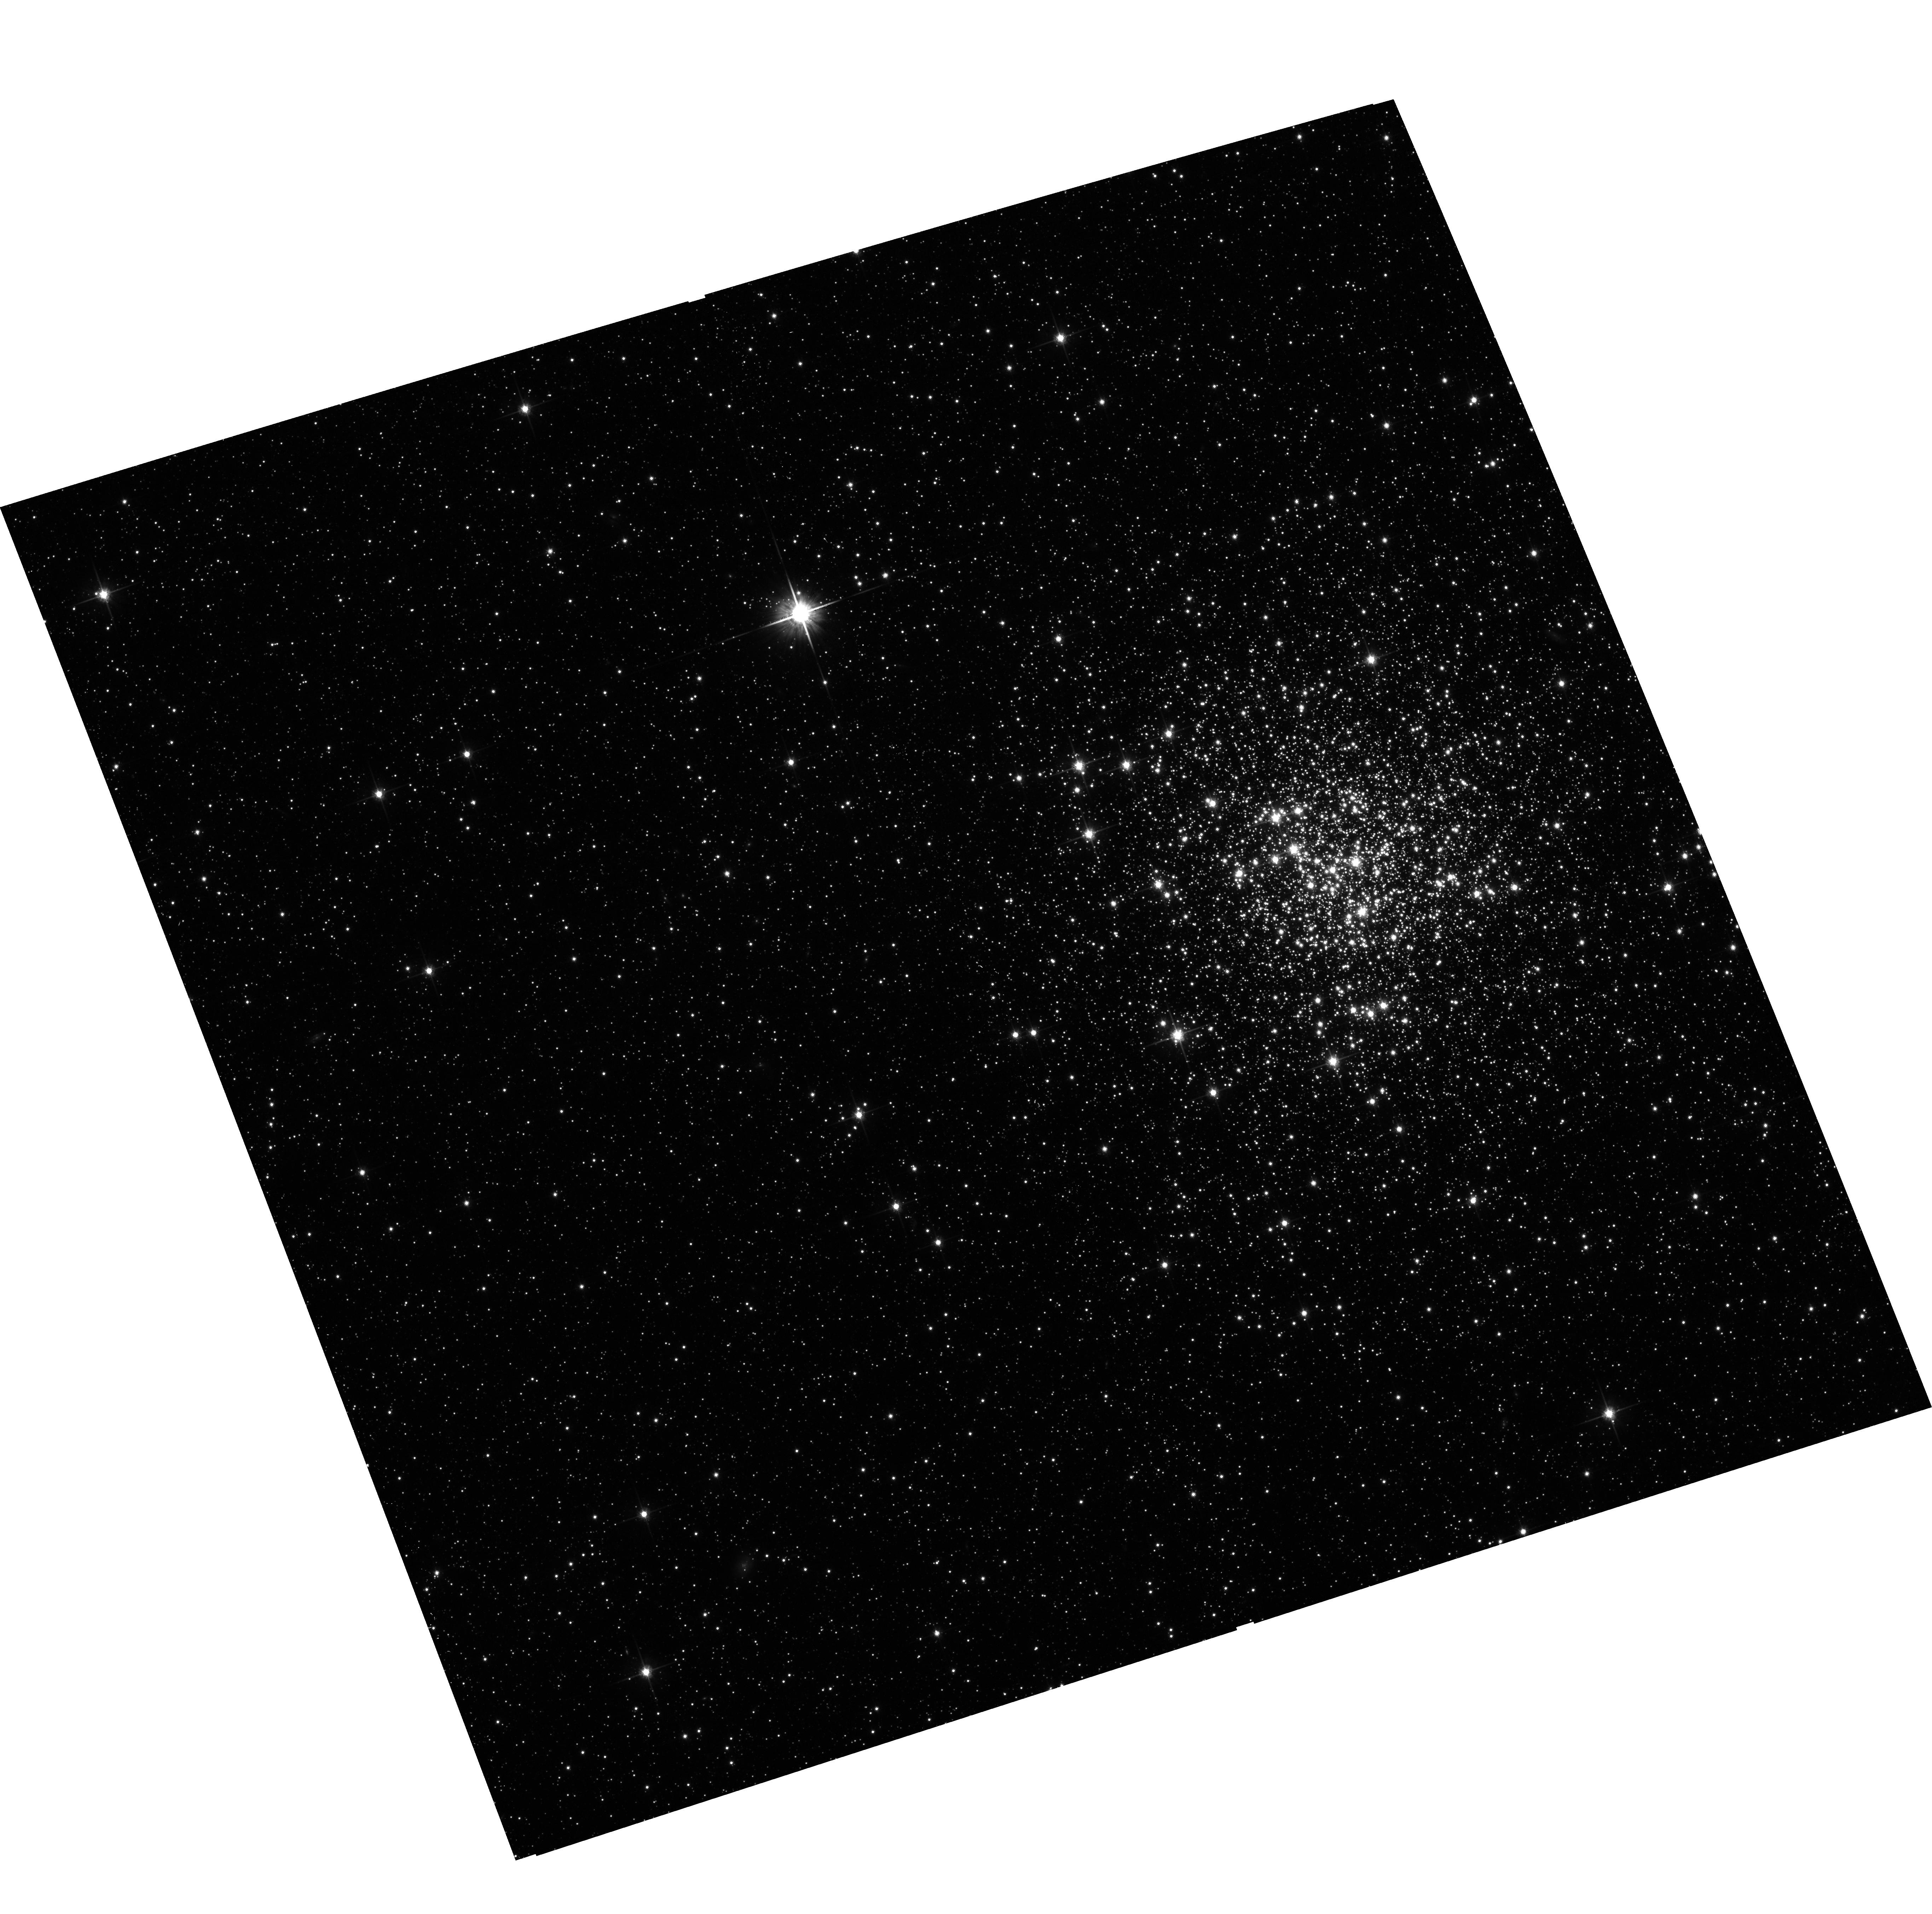
Target: ESO056-SC004. Instrument: ACS/WFC. Filter: F814W. Exposure: 11 min. Observation ID: hst_10595_02_acs_wfc_f814w_j9es02

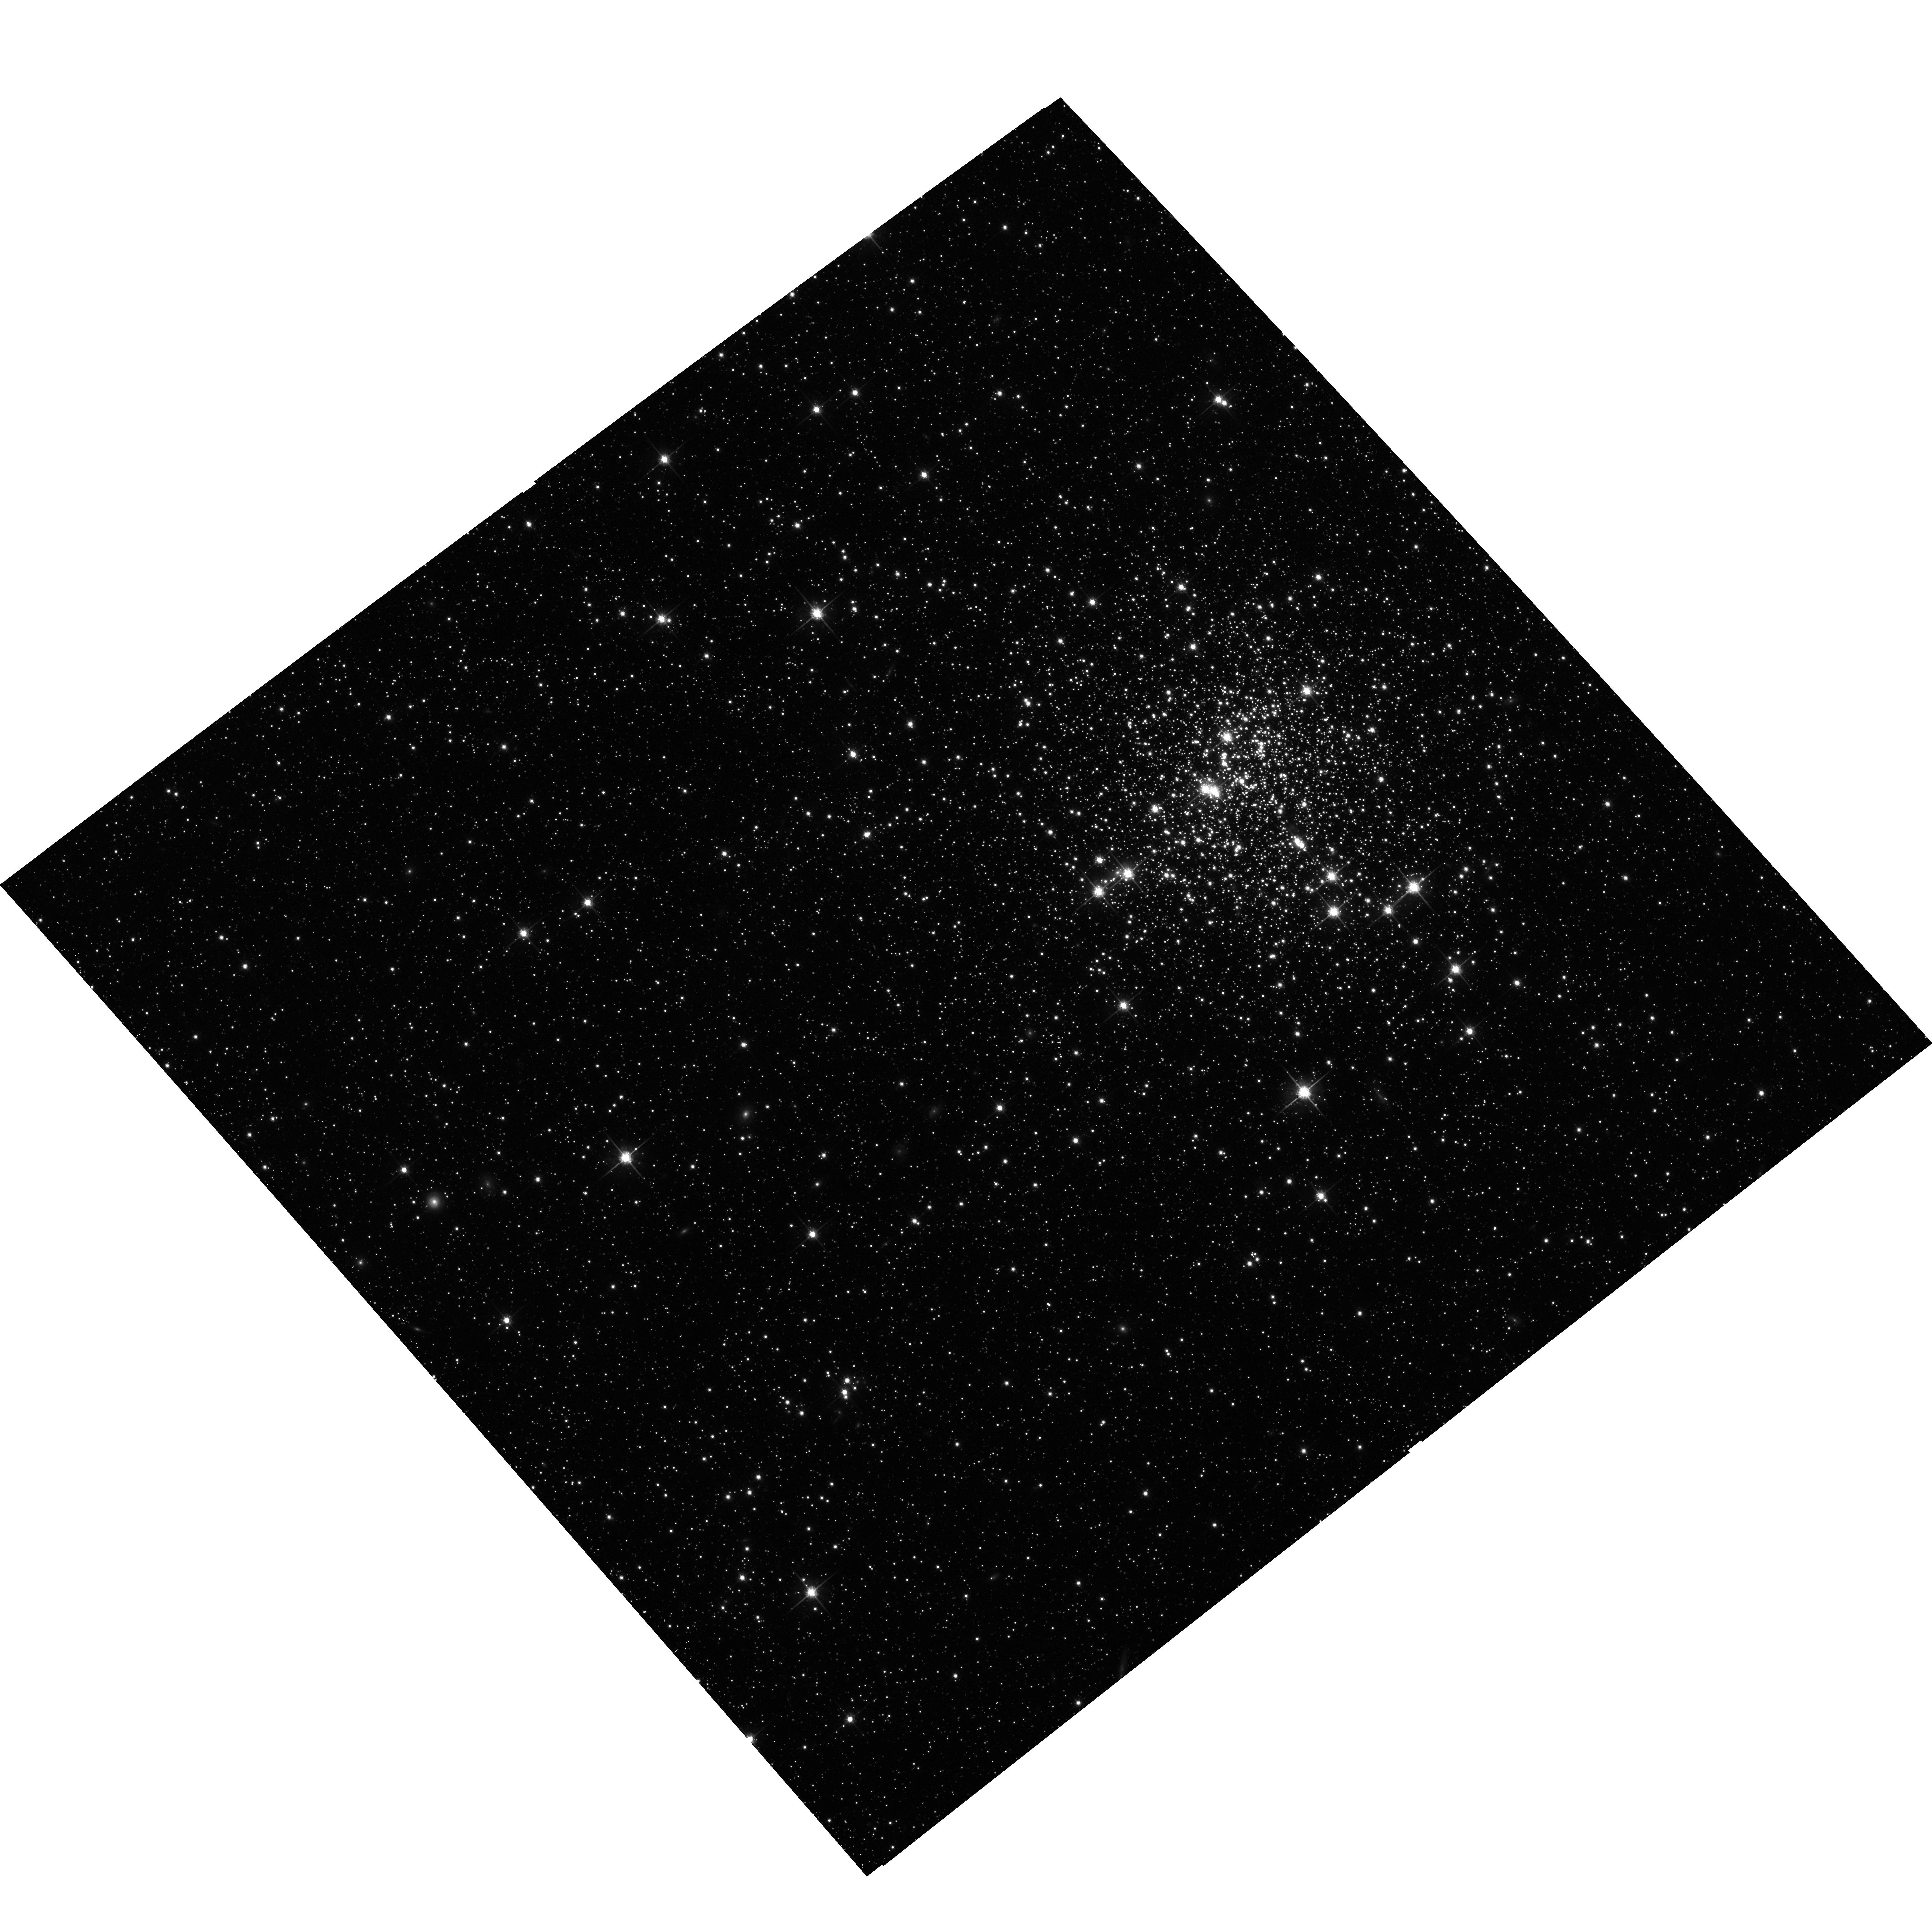
Target: ESO056-SC023-COPY. Instrument: ACS/WFC. Filter: F814W. Exposure: 11 min. Observation ID: hst_10595_51_acs_wfc_f814w_j9es51

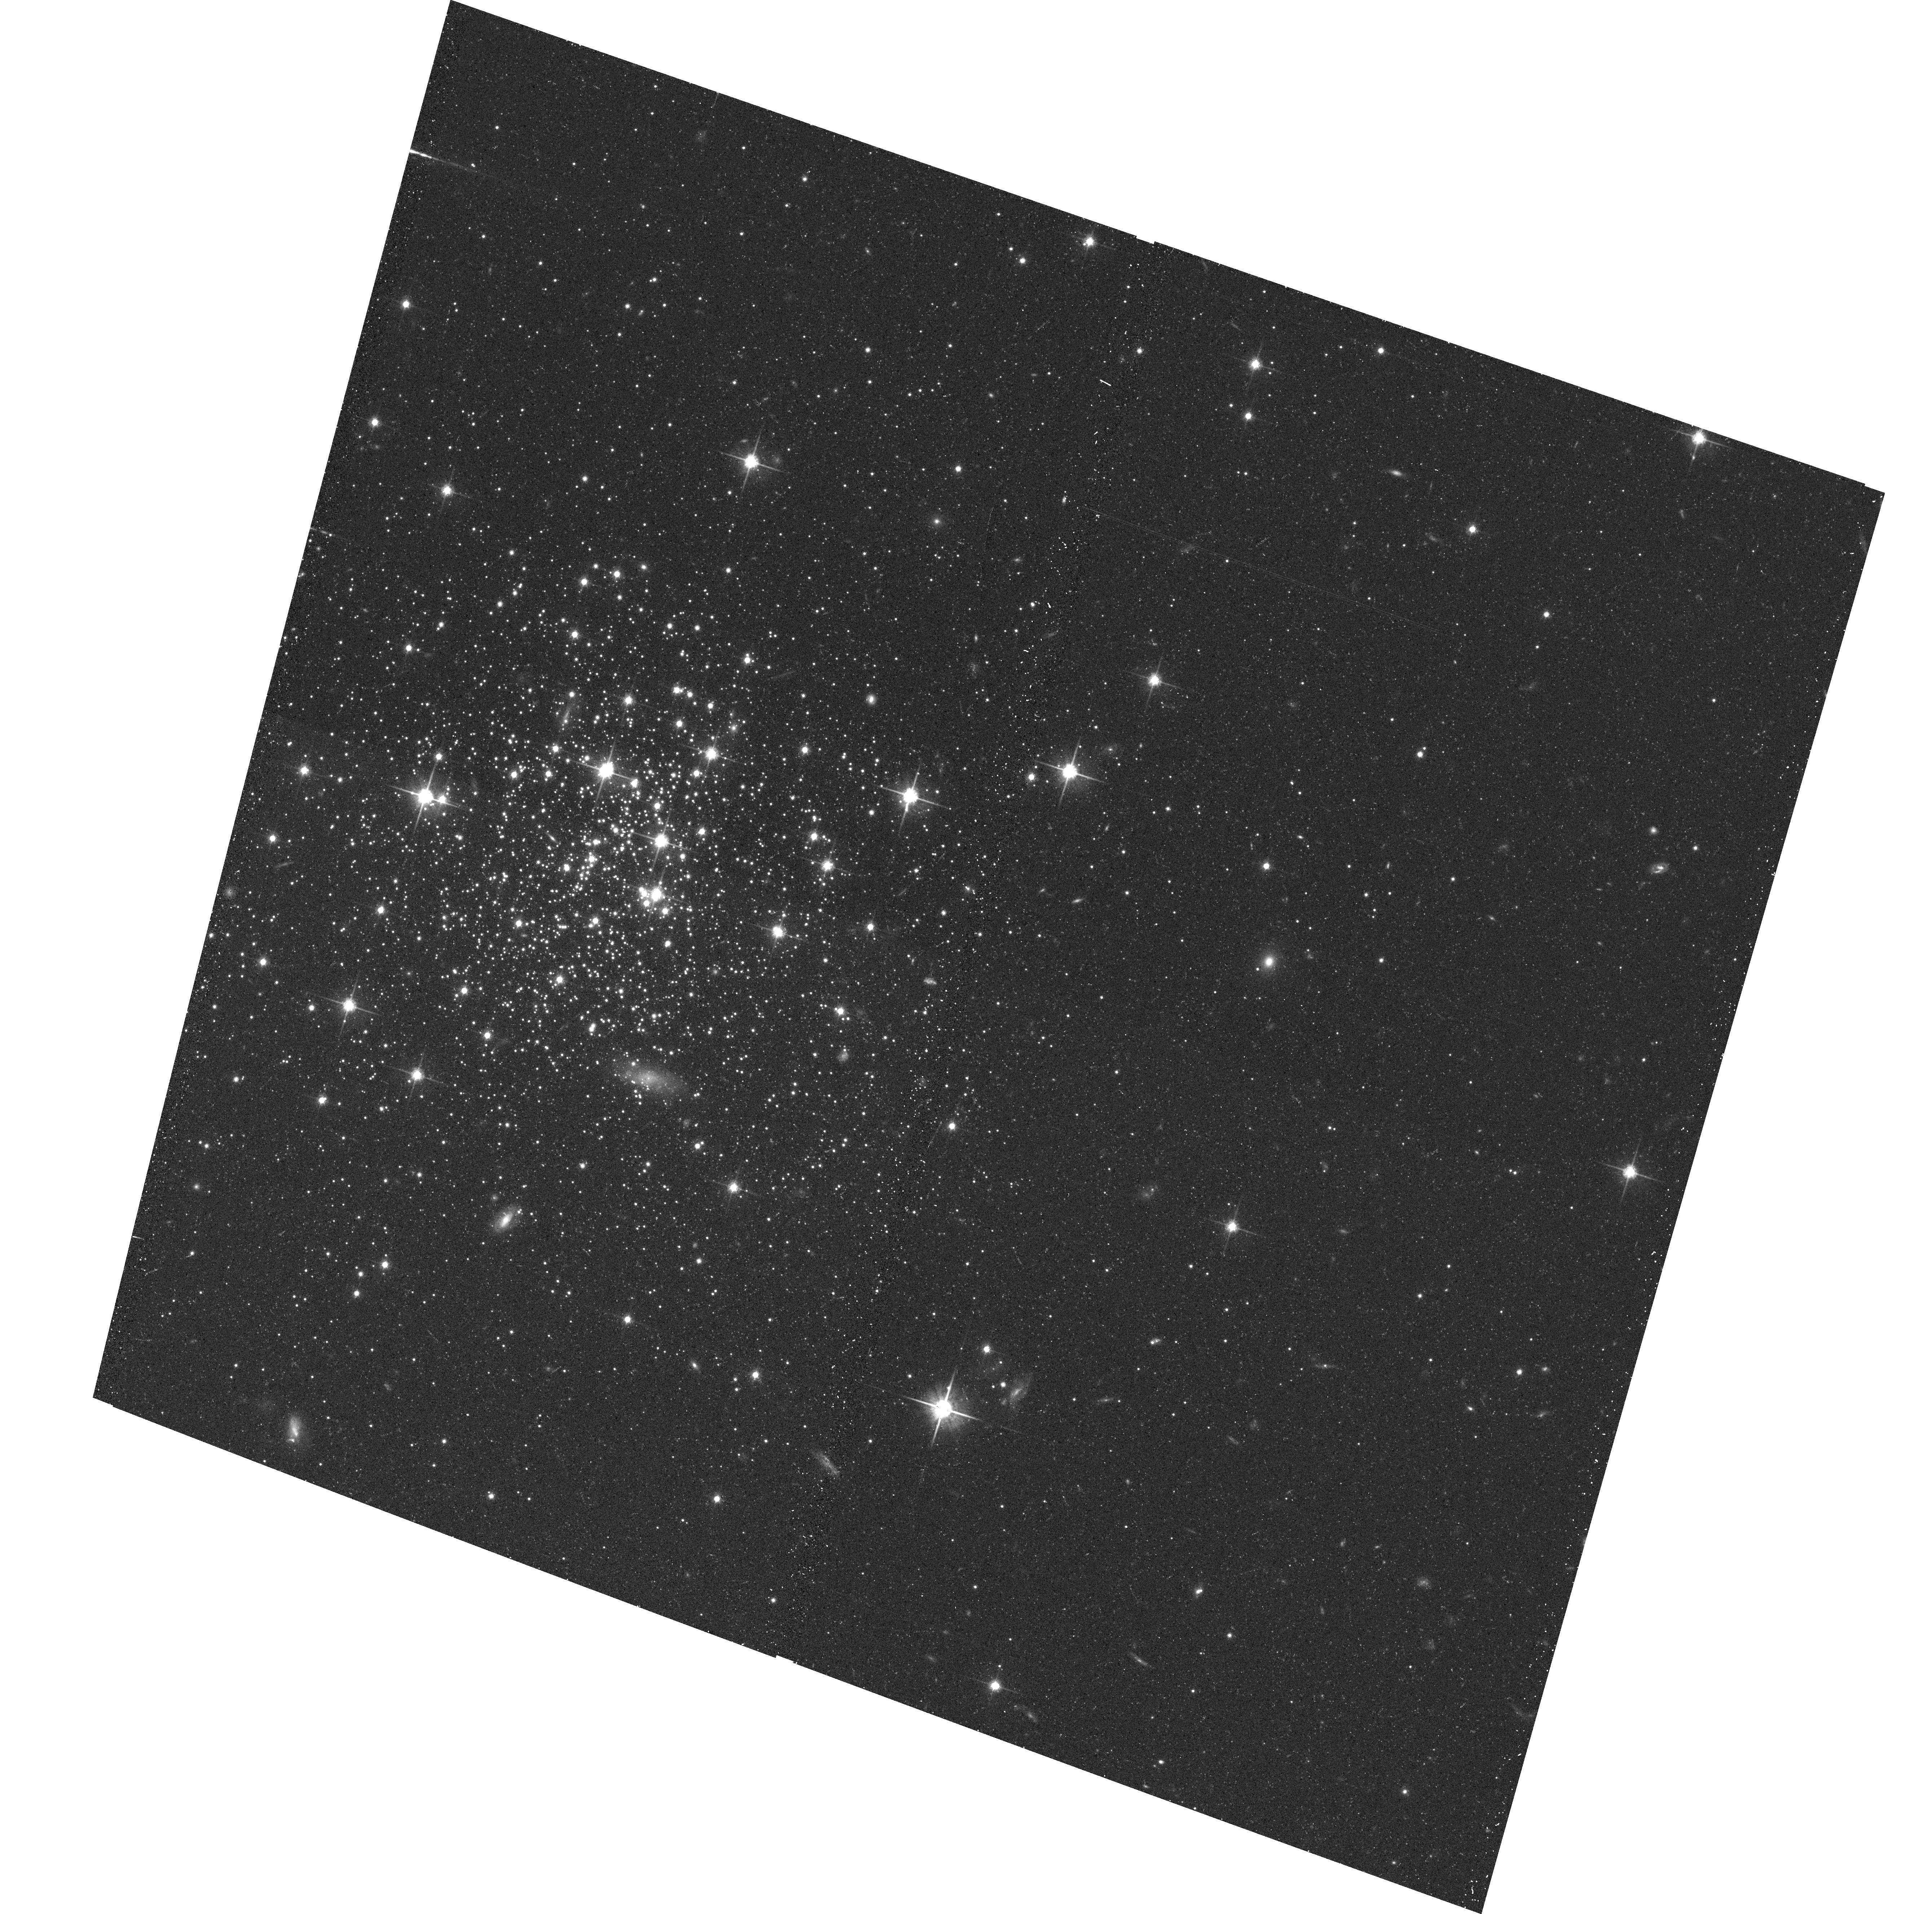
Target: ESO121-SC003. Instrument: ACS/WFC. Filter: F814W. Exposure: 12 min. Observation ID: hst_10595_06_acs_wfc_f814w_j9es06

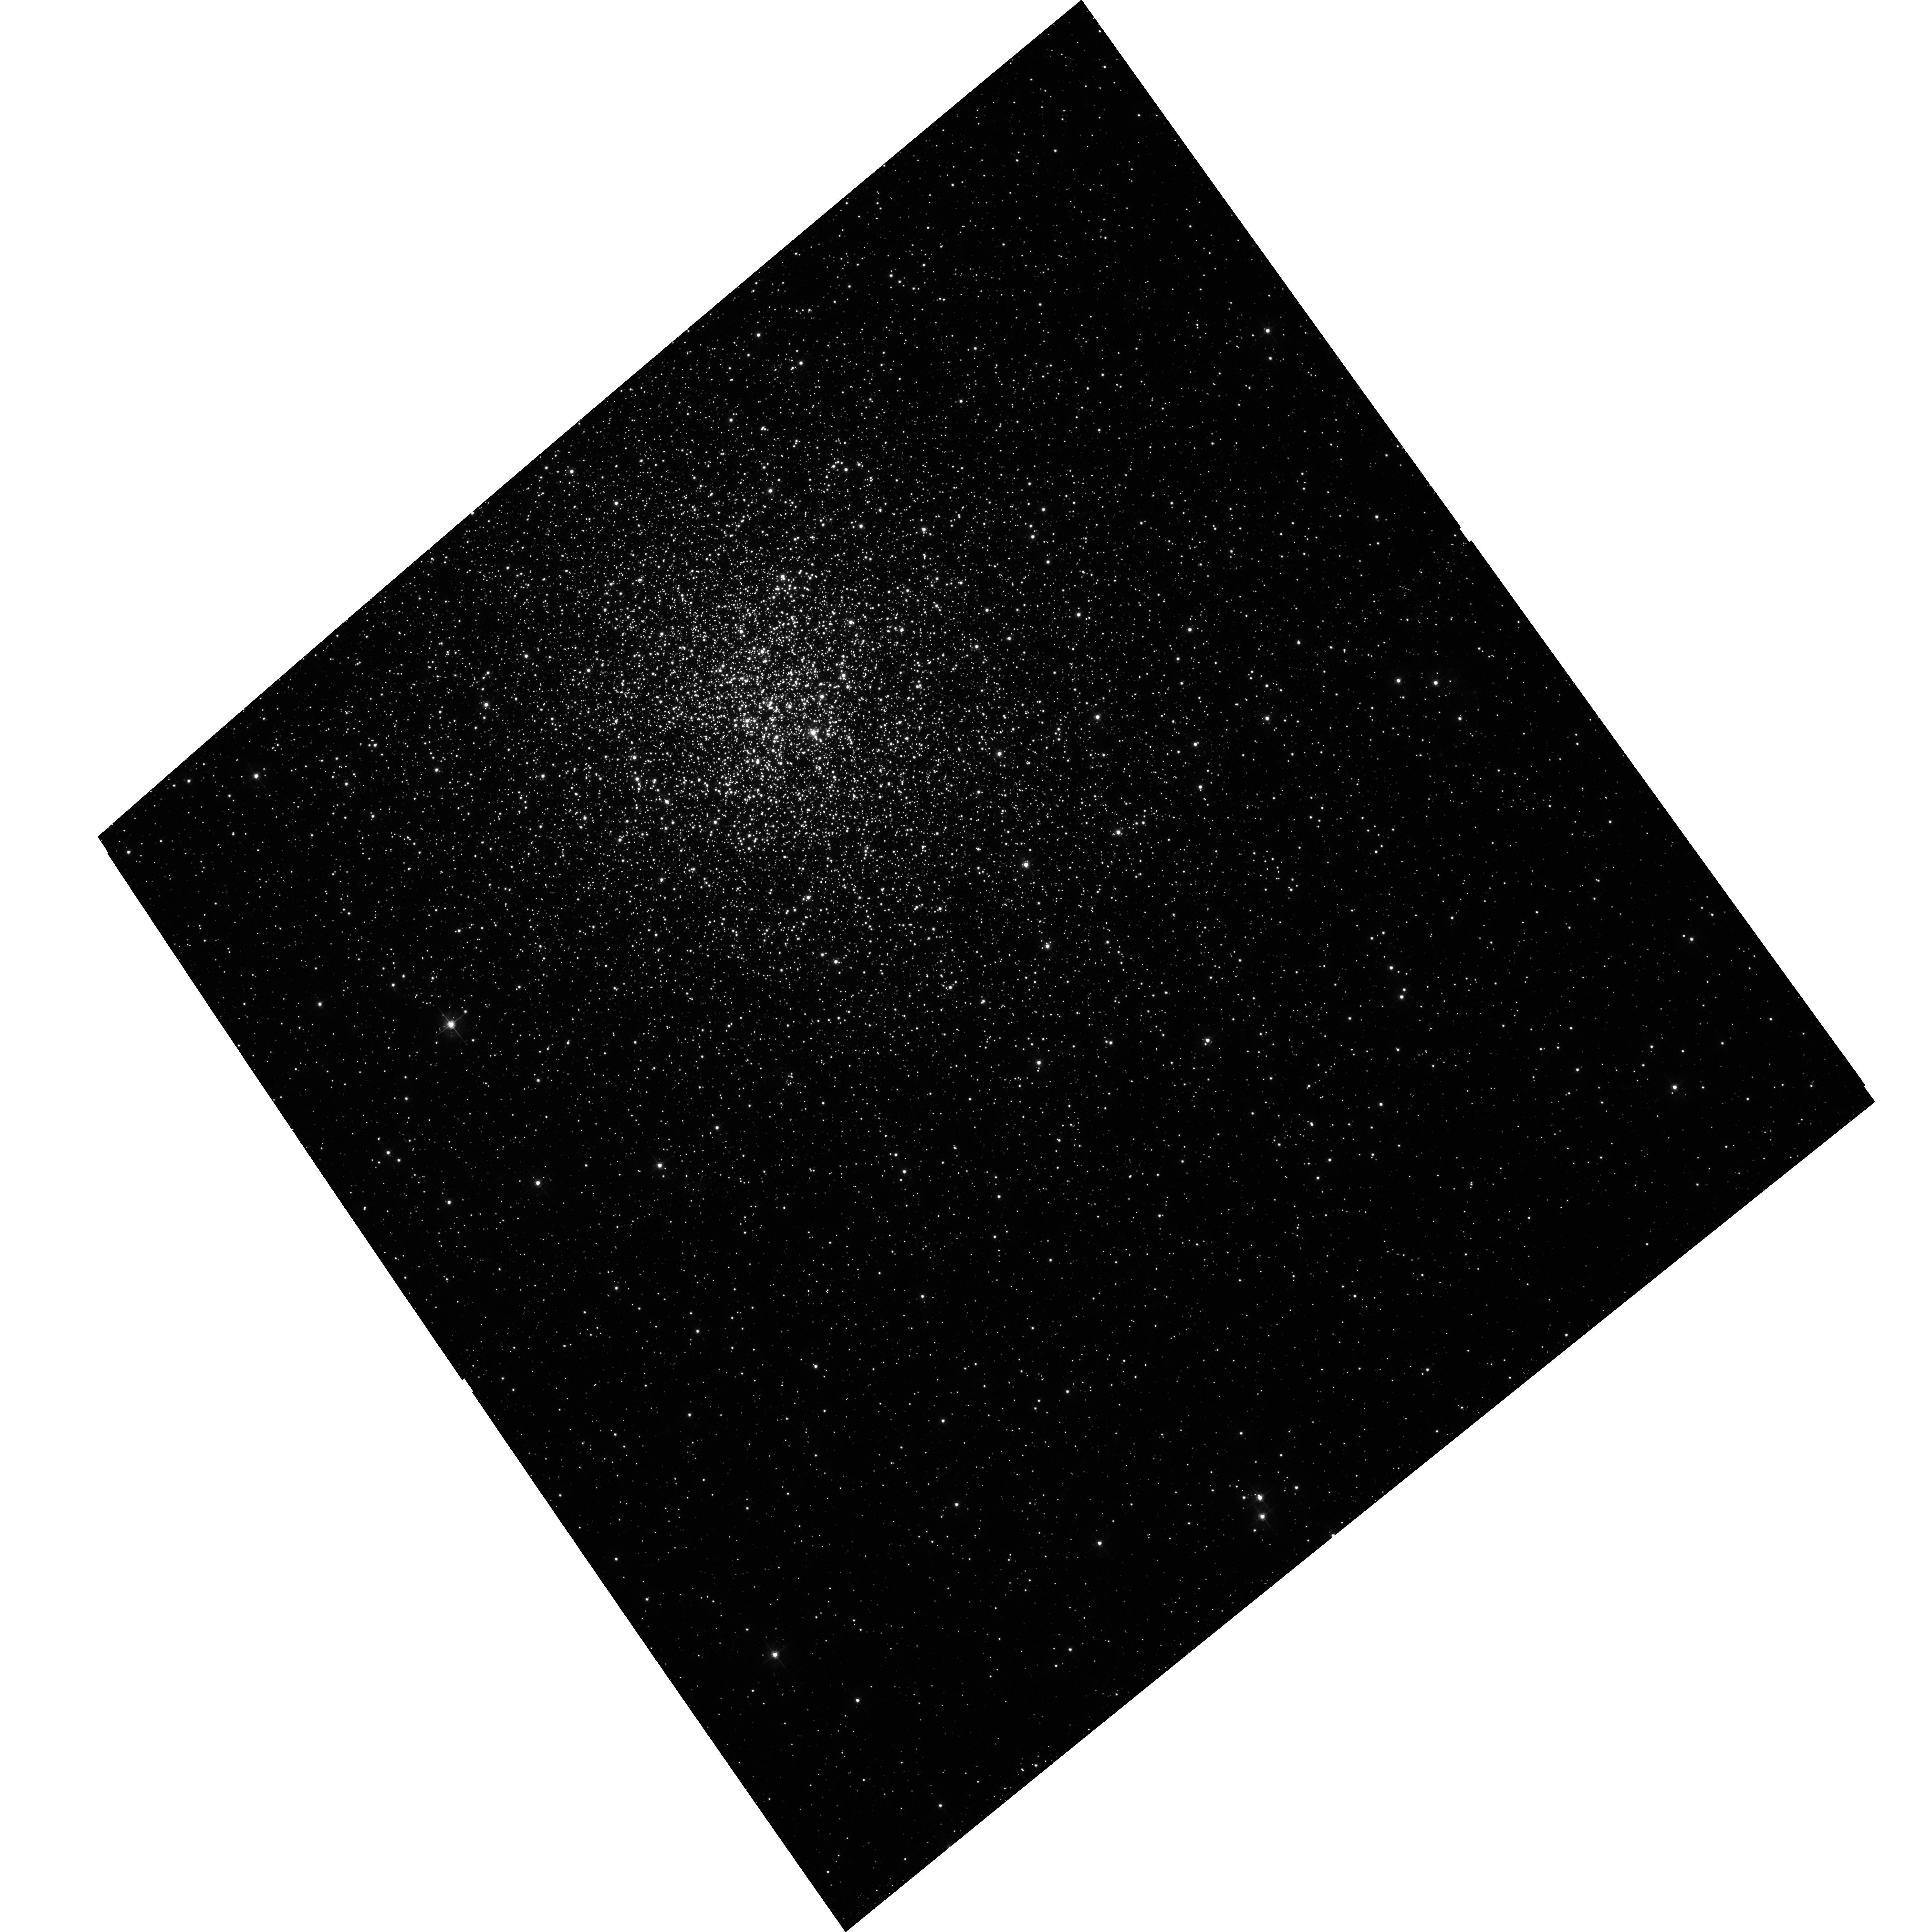
Target: ESO085-SC029. Instrument: ACS/WFC. Filter: F555W. Exposure: 12 min. Observation ID: hst_10595_07_acs_wfc_f555w_j9es07

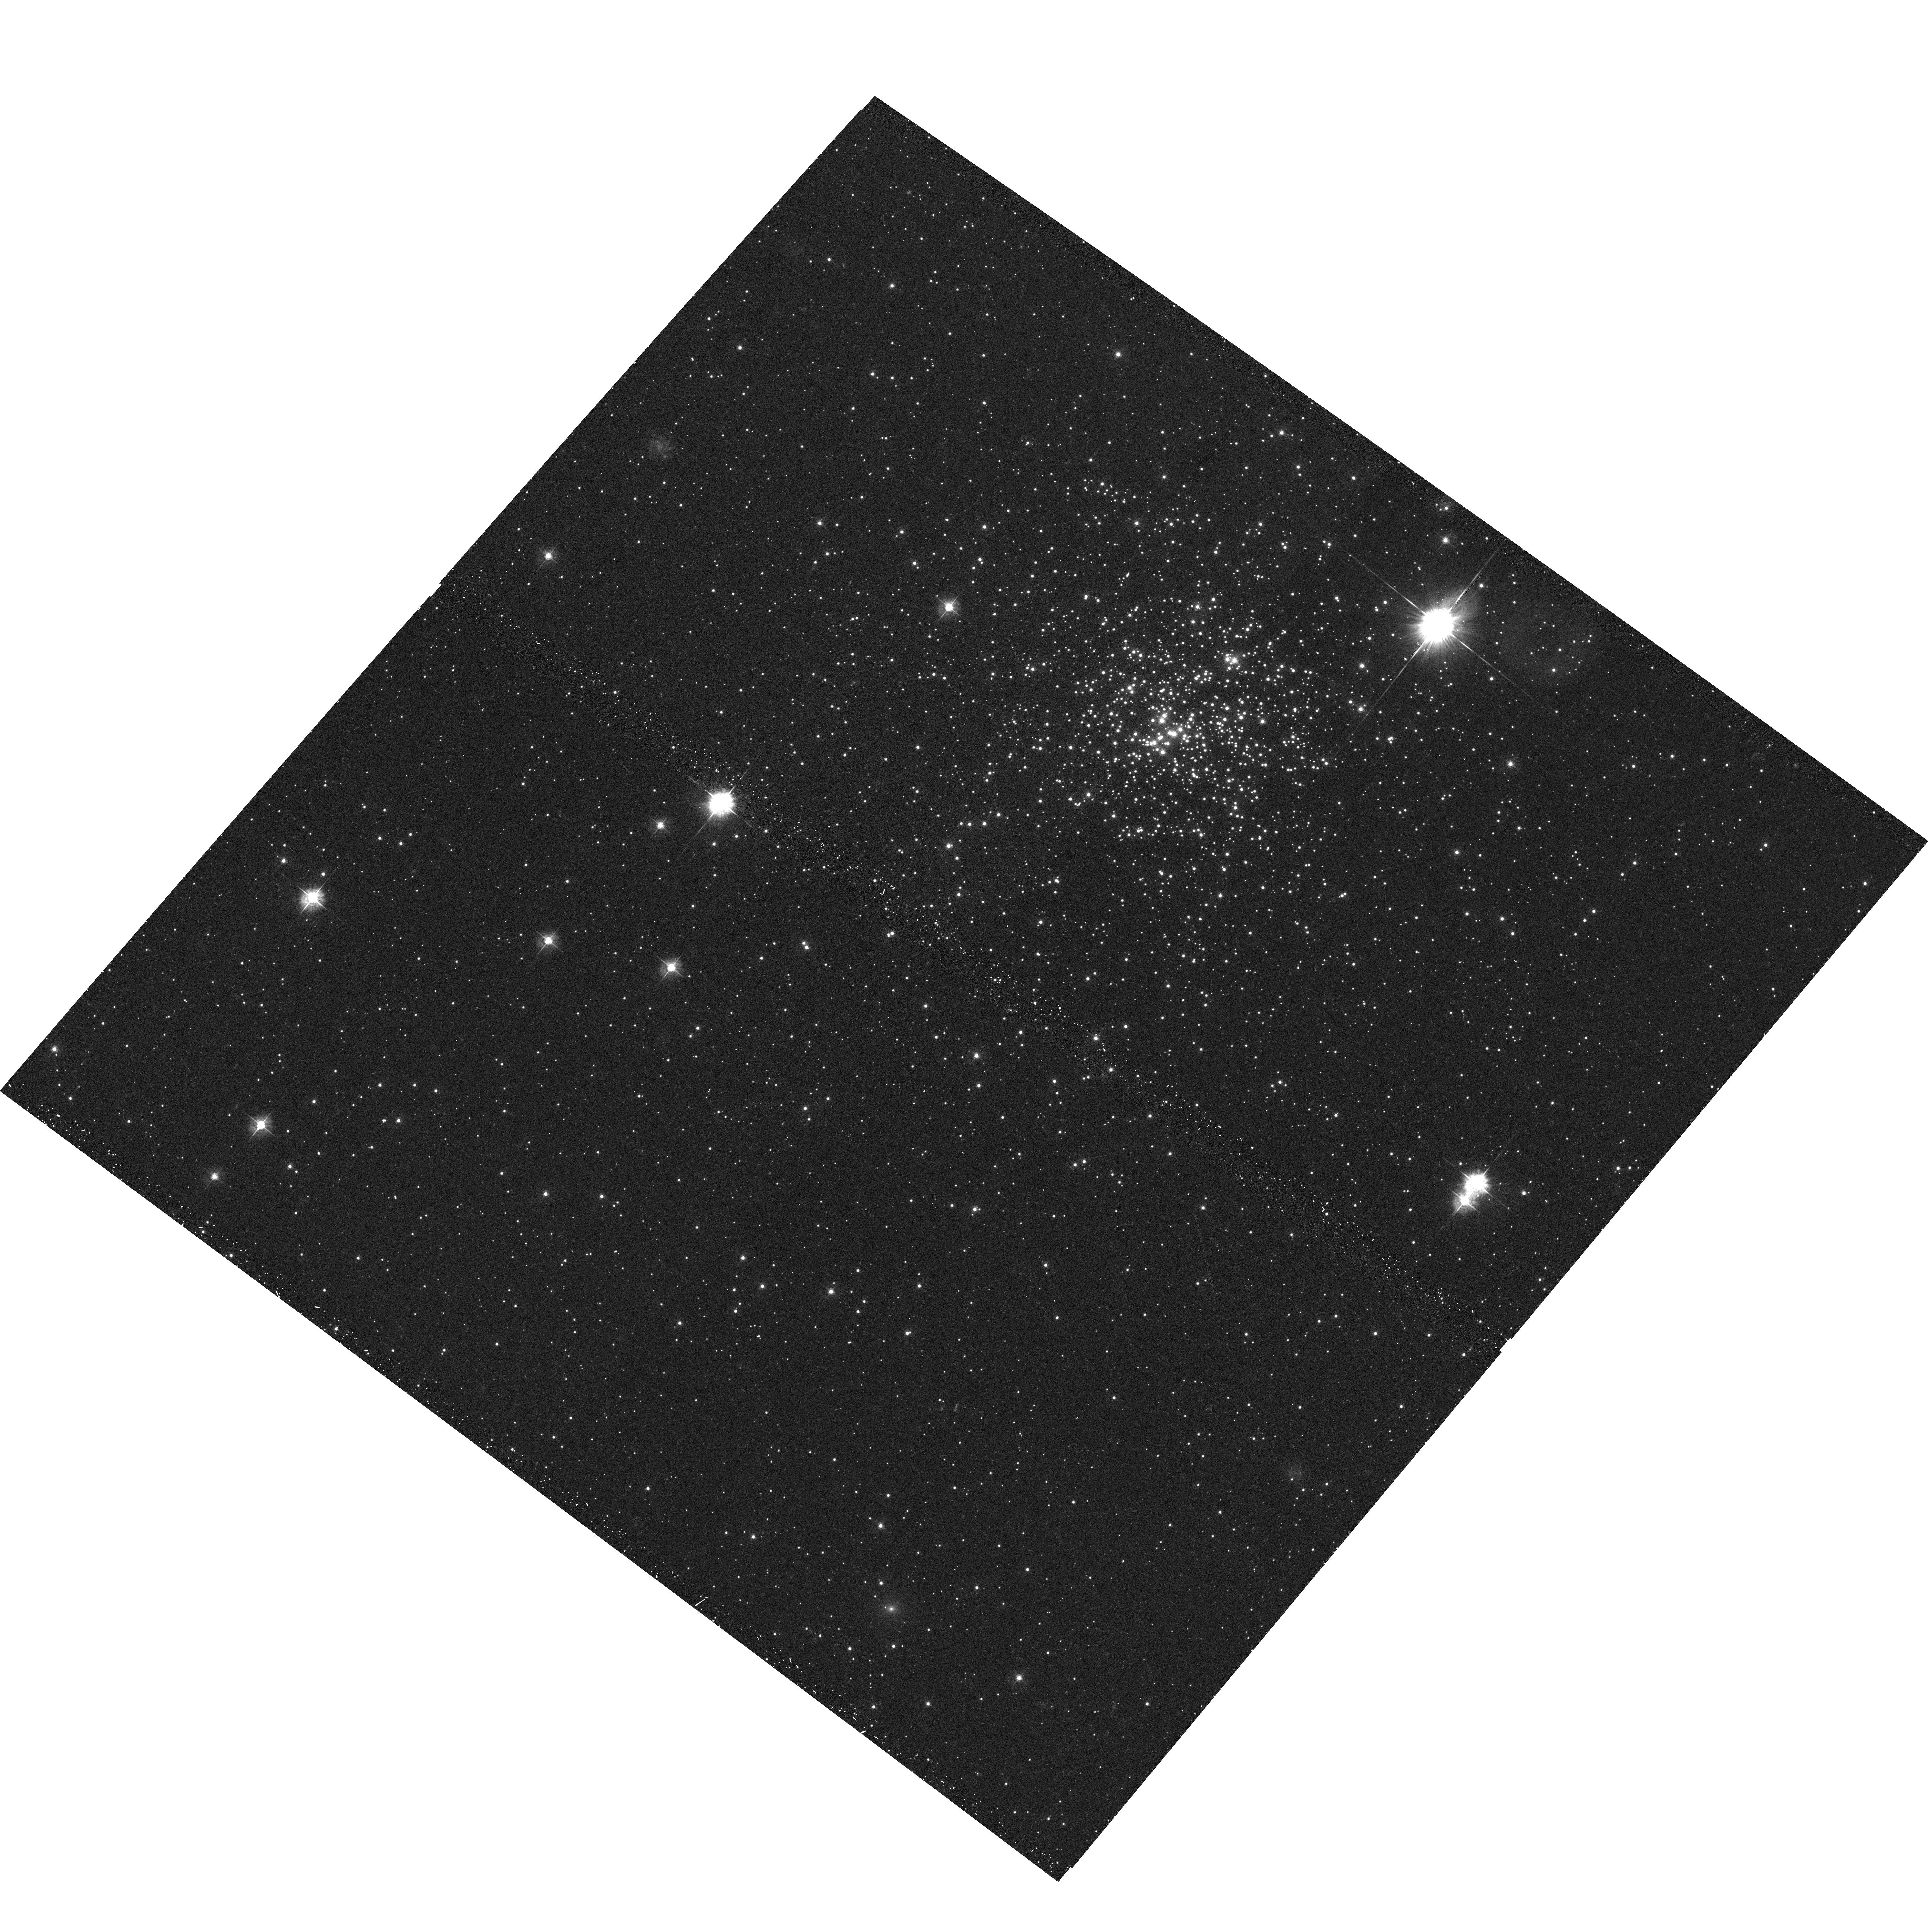
Target: ESO057-SC075. Instrument: ACS/WFC. Filter: F435W. Exposure: 12 min. Observation ID: hst_10595_08_acs_wfc_f435w_j9es08

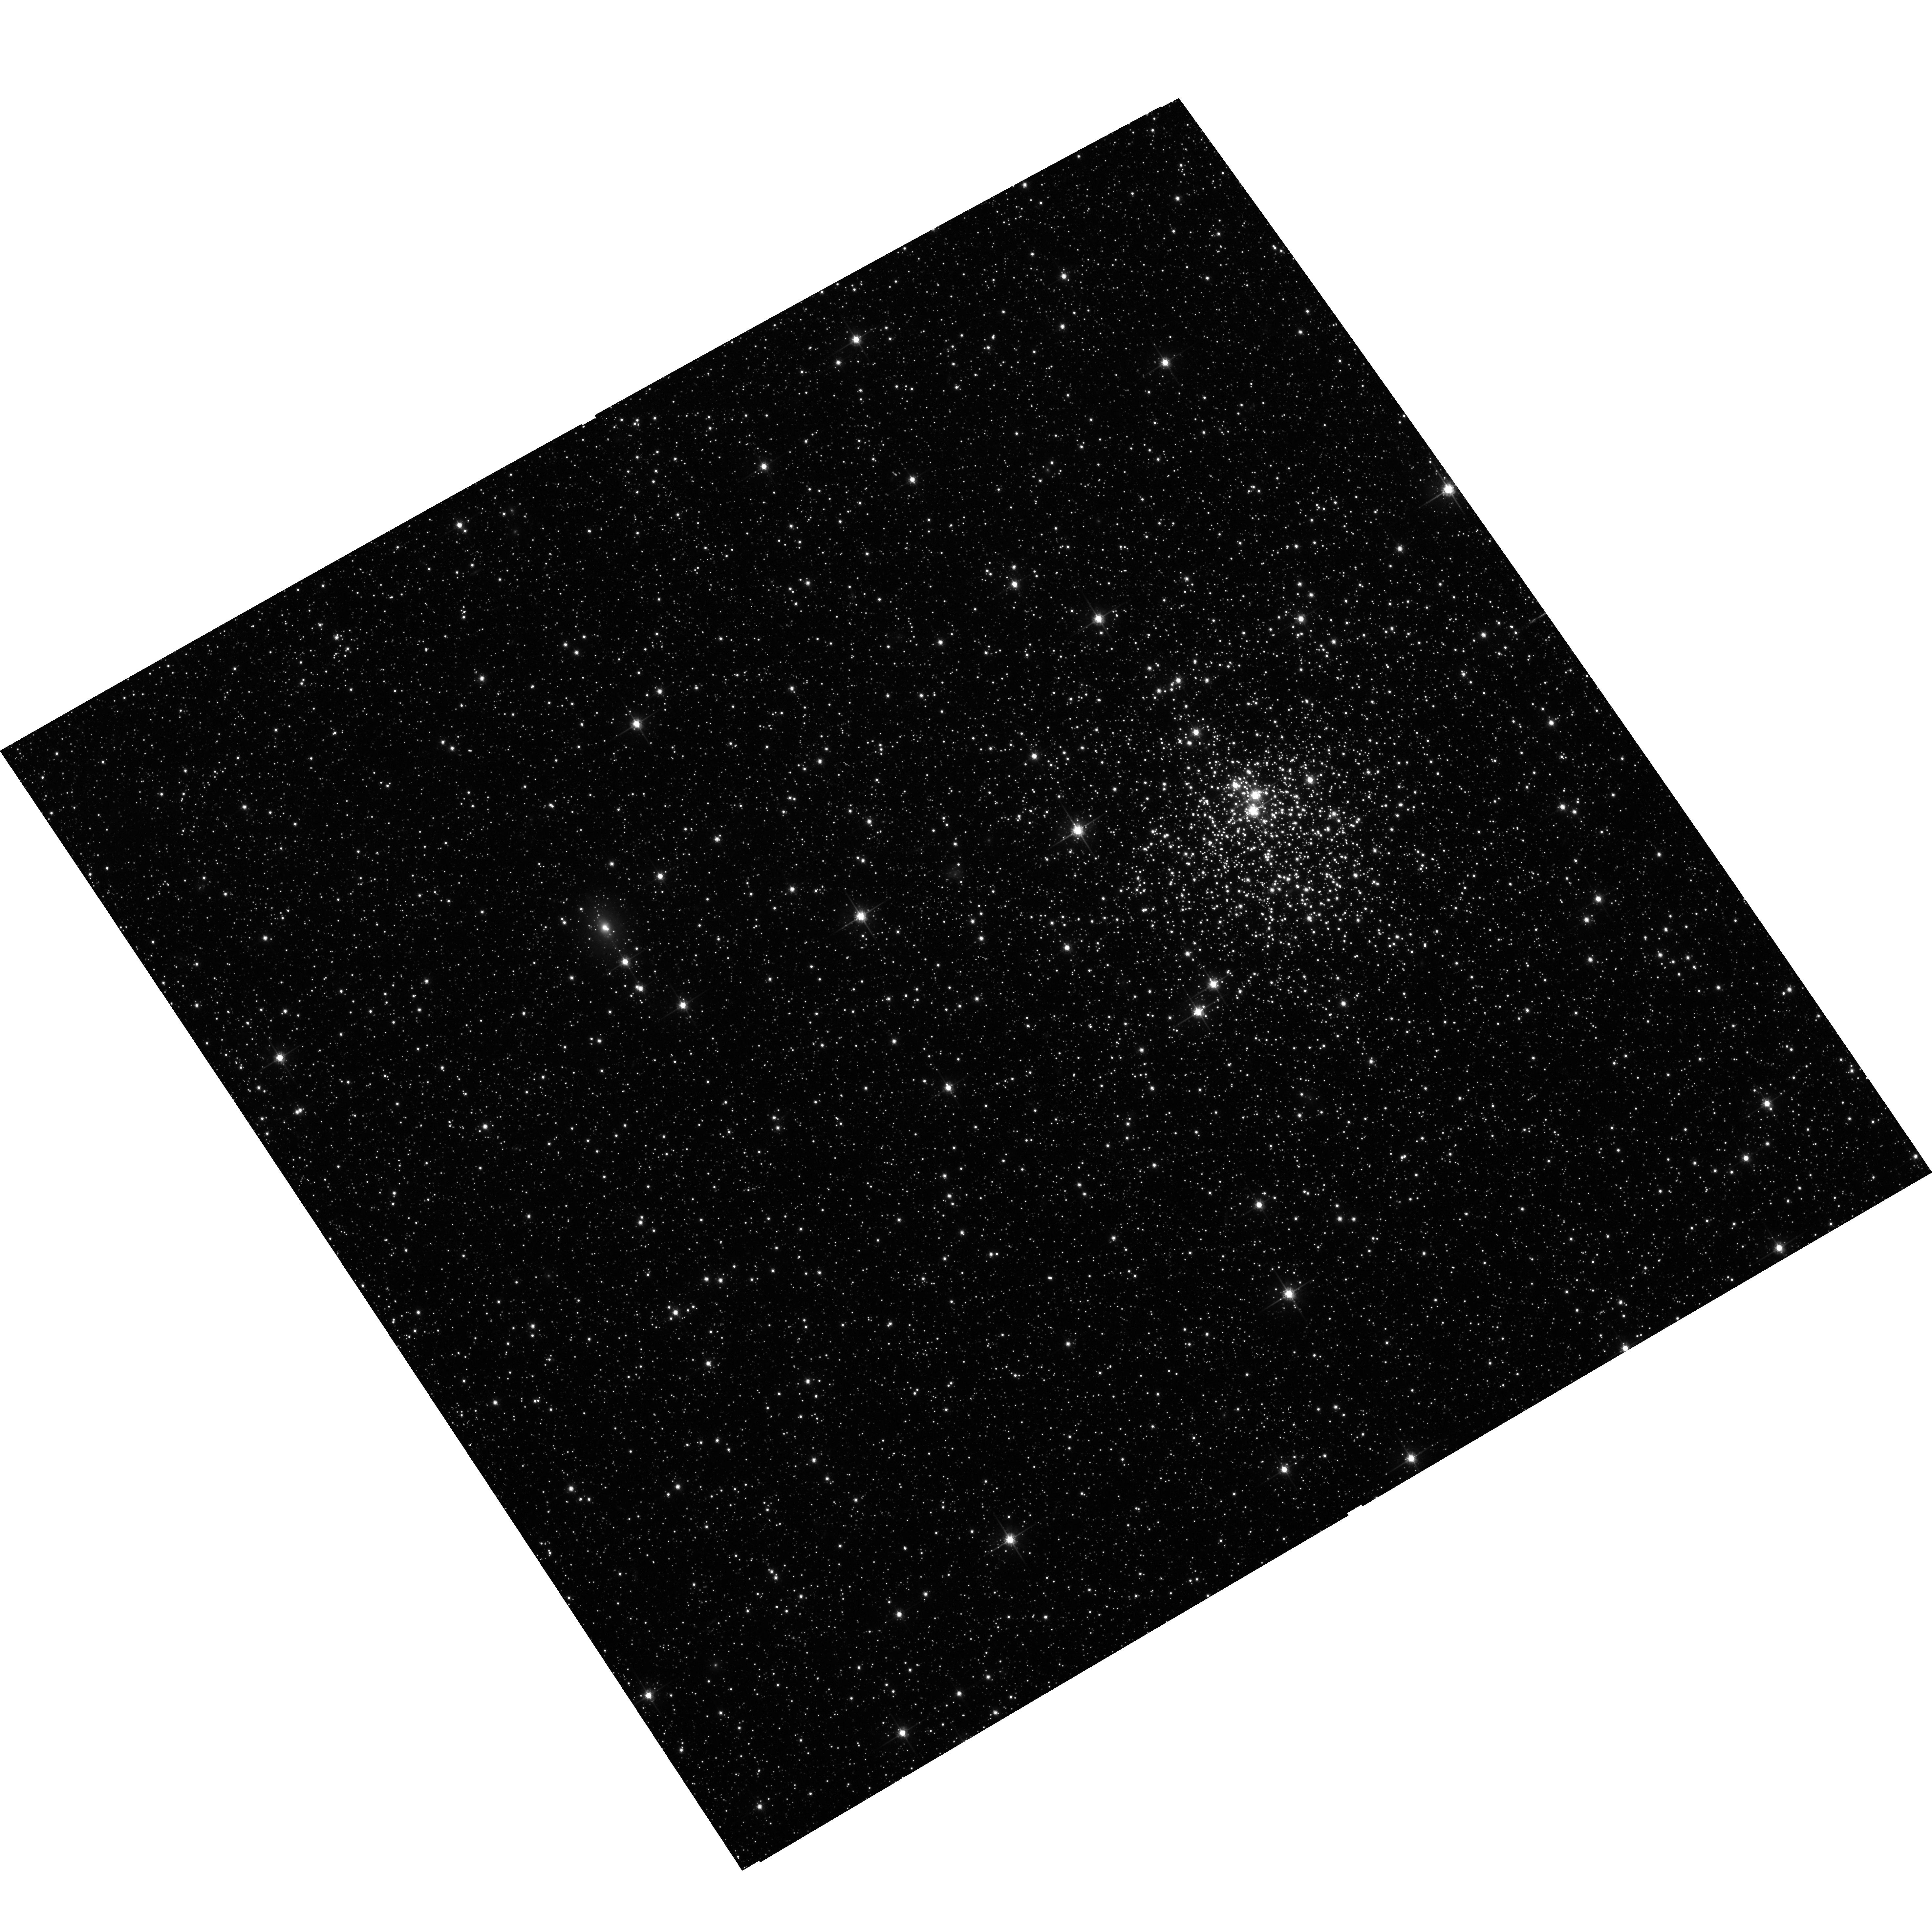
Target: ESO056-SC131. Instrument: ACS/WFC. Filter: F814W. Exposure: 11 min. Observation ID: hst_10595_04_acs_wfc_f814w_j9es04

A Reference Database for Accurate Ages and Metallicities of Globular Clusters in the Magellanic Clouds (PI: Goudfrooij, Paul)

We propose to finalize the compilation of a comprehensive database of high-quality ages and metallicities of Simple Stellar Populations (SSPs) in the Milky Way and the Magellanic Clouds. We will acquire new ACS imagery for 8 young and intermediate-age globular clusters in the Magellanic Clouds to create high-quality color-magnitude diagrams (CMDs) to enable accurate measurements of their ages and metallicities. In concert with a similar analysis of CMD data already available in the HST archive for 8 more such GCs, the resulting database will provide a well-sampled coverage of the full range of ages and metallicities known among globular clusters (0.5 <= Age (Gyr) <= 13.5 and -2.3 <= [Fe/H] <= +0.1, respectively). This database will form the crucial basis for our ongoing, comprehensive multi-wavelength program to: (1) establish empirical relations among SSP colors (from the UV [GALEX] through the mid-IR [Spitzer]), line strengths, ages and metallicities, and (2) provide a stringent test of the systemic accuracy of age and metallicity determinations using state-of-the-art population synthesis models.